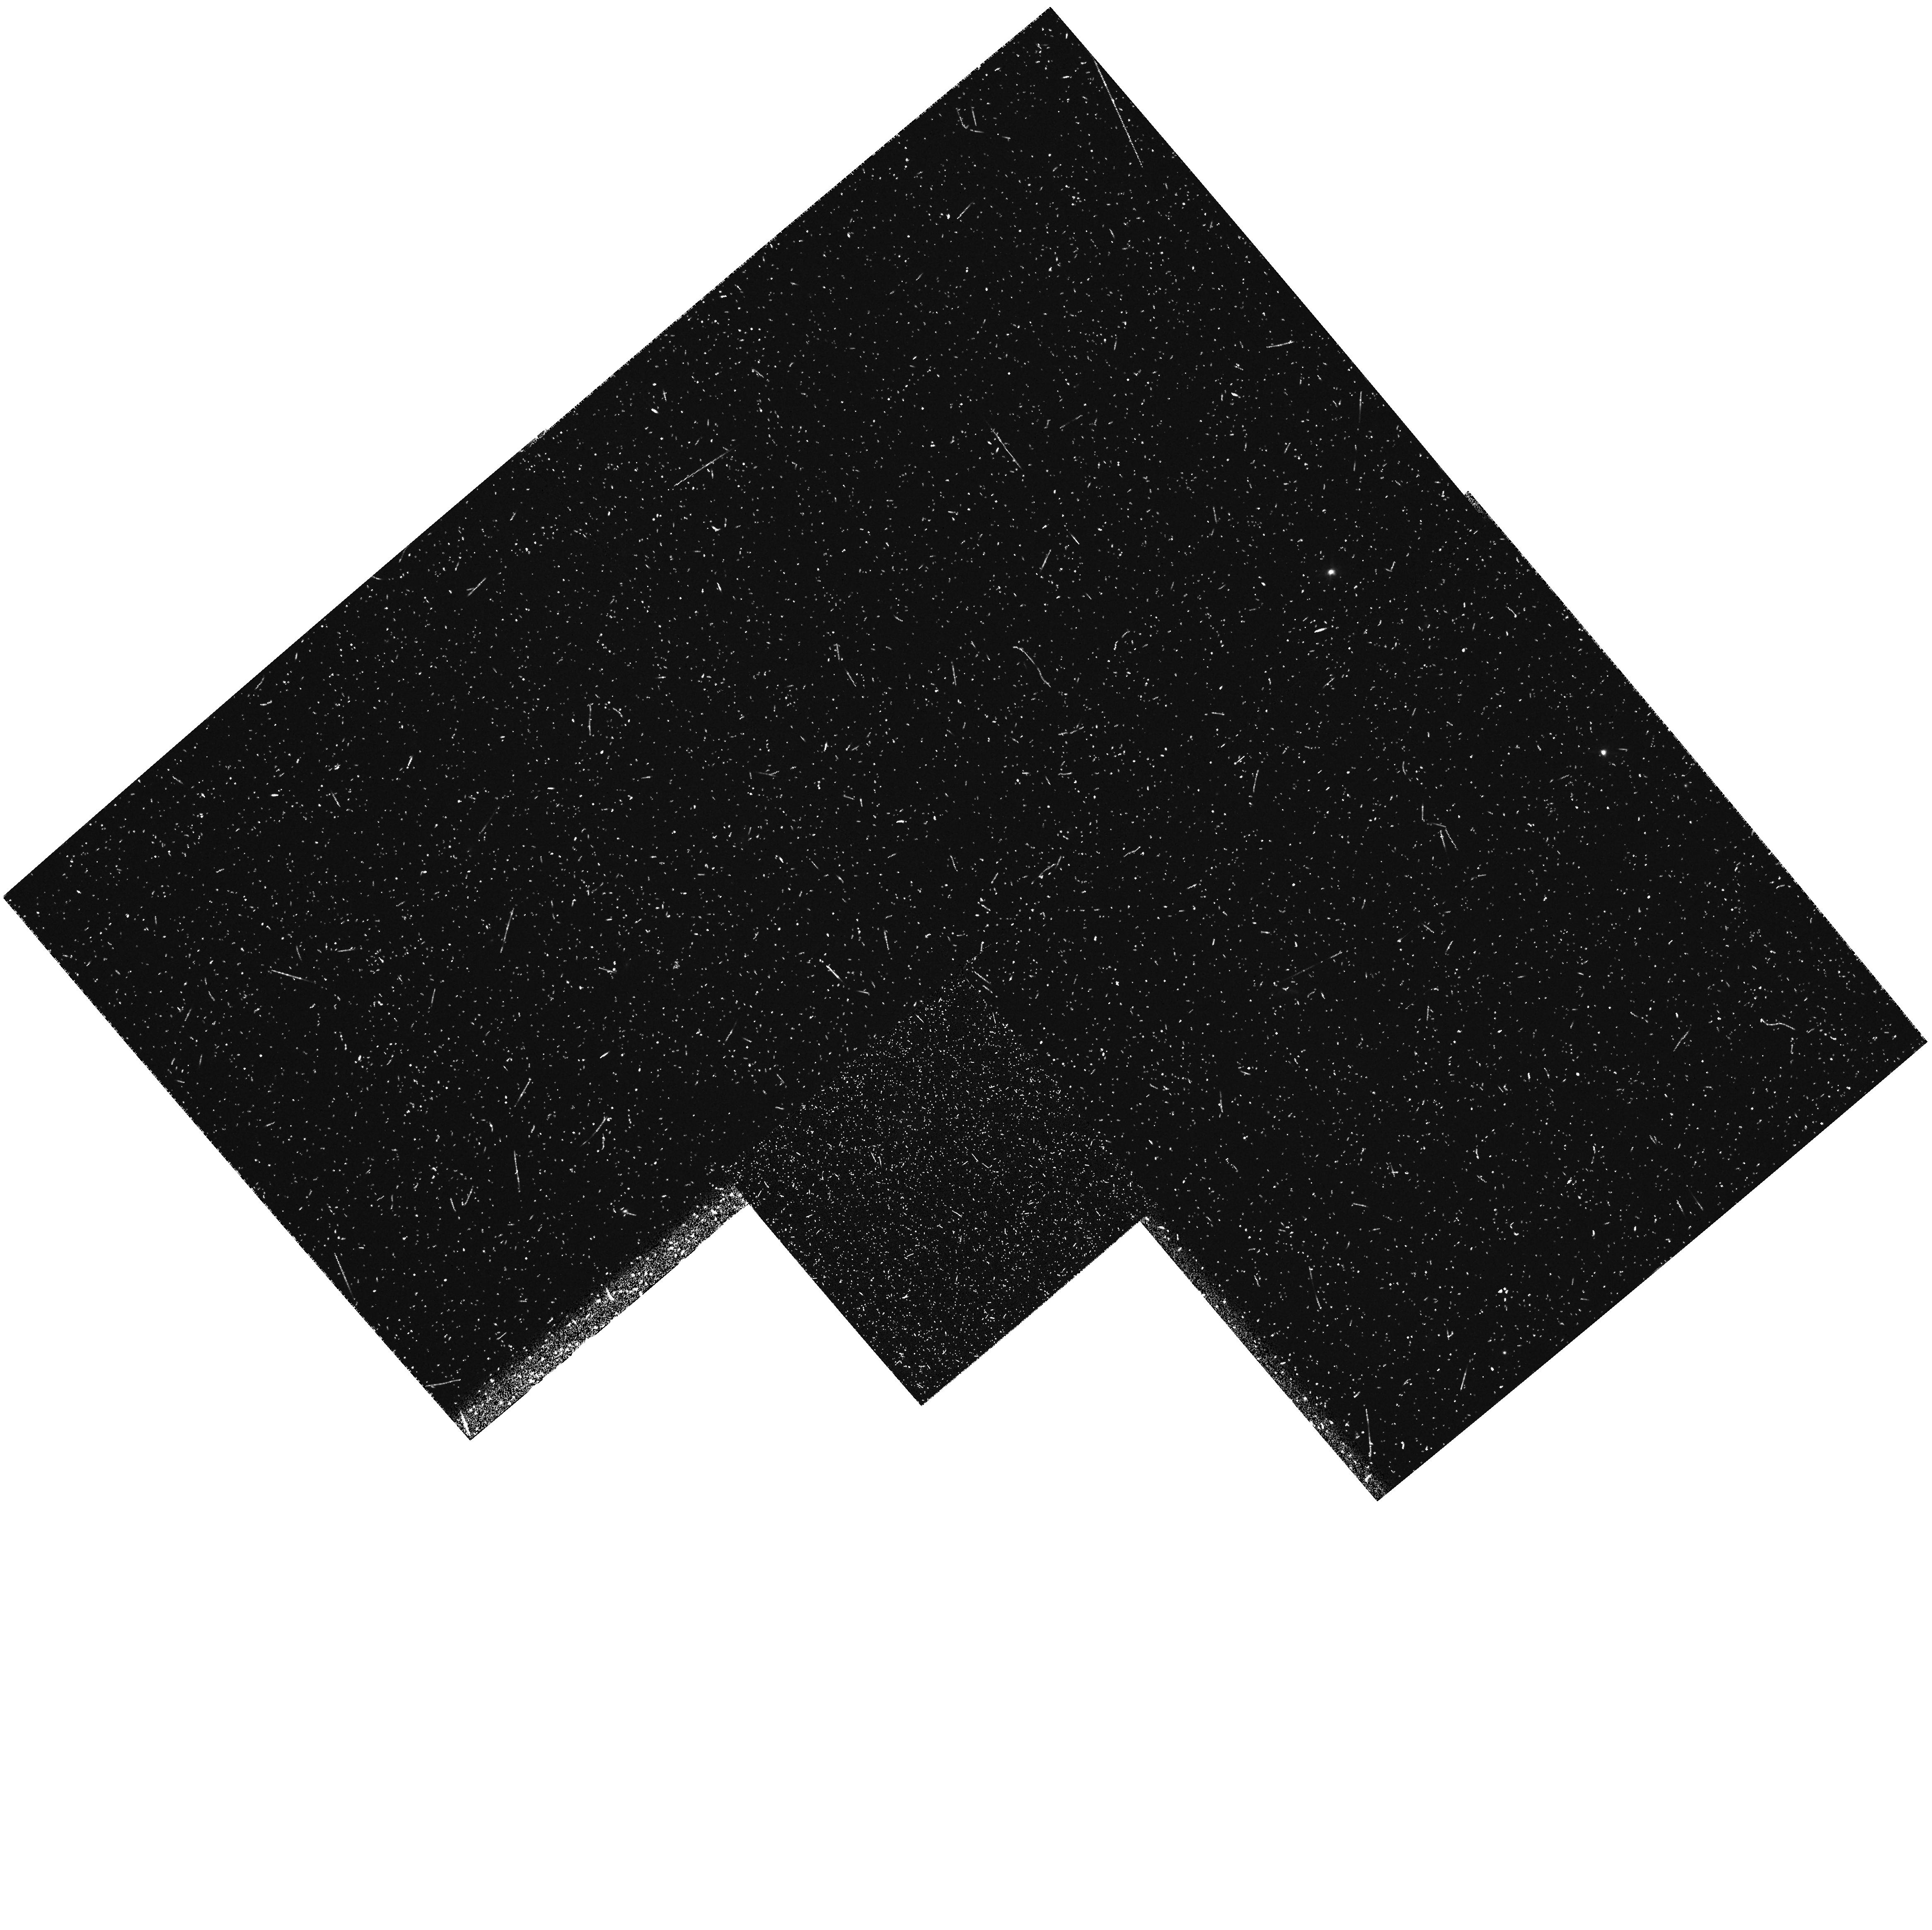
Target: 3C324. Instrument: WFPC2/PC. Filter: FR868N18. Exposure: 42 min. Observation ID: u35d0202m

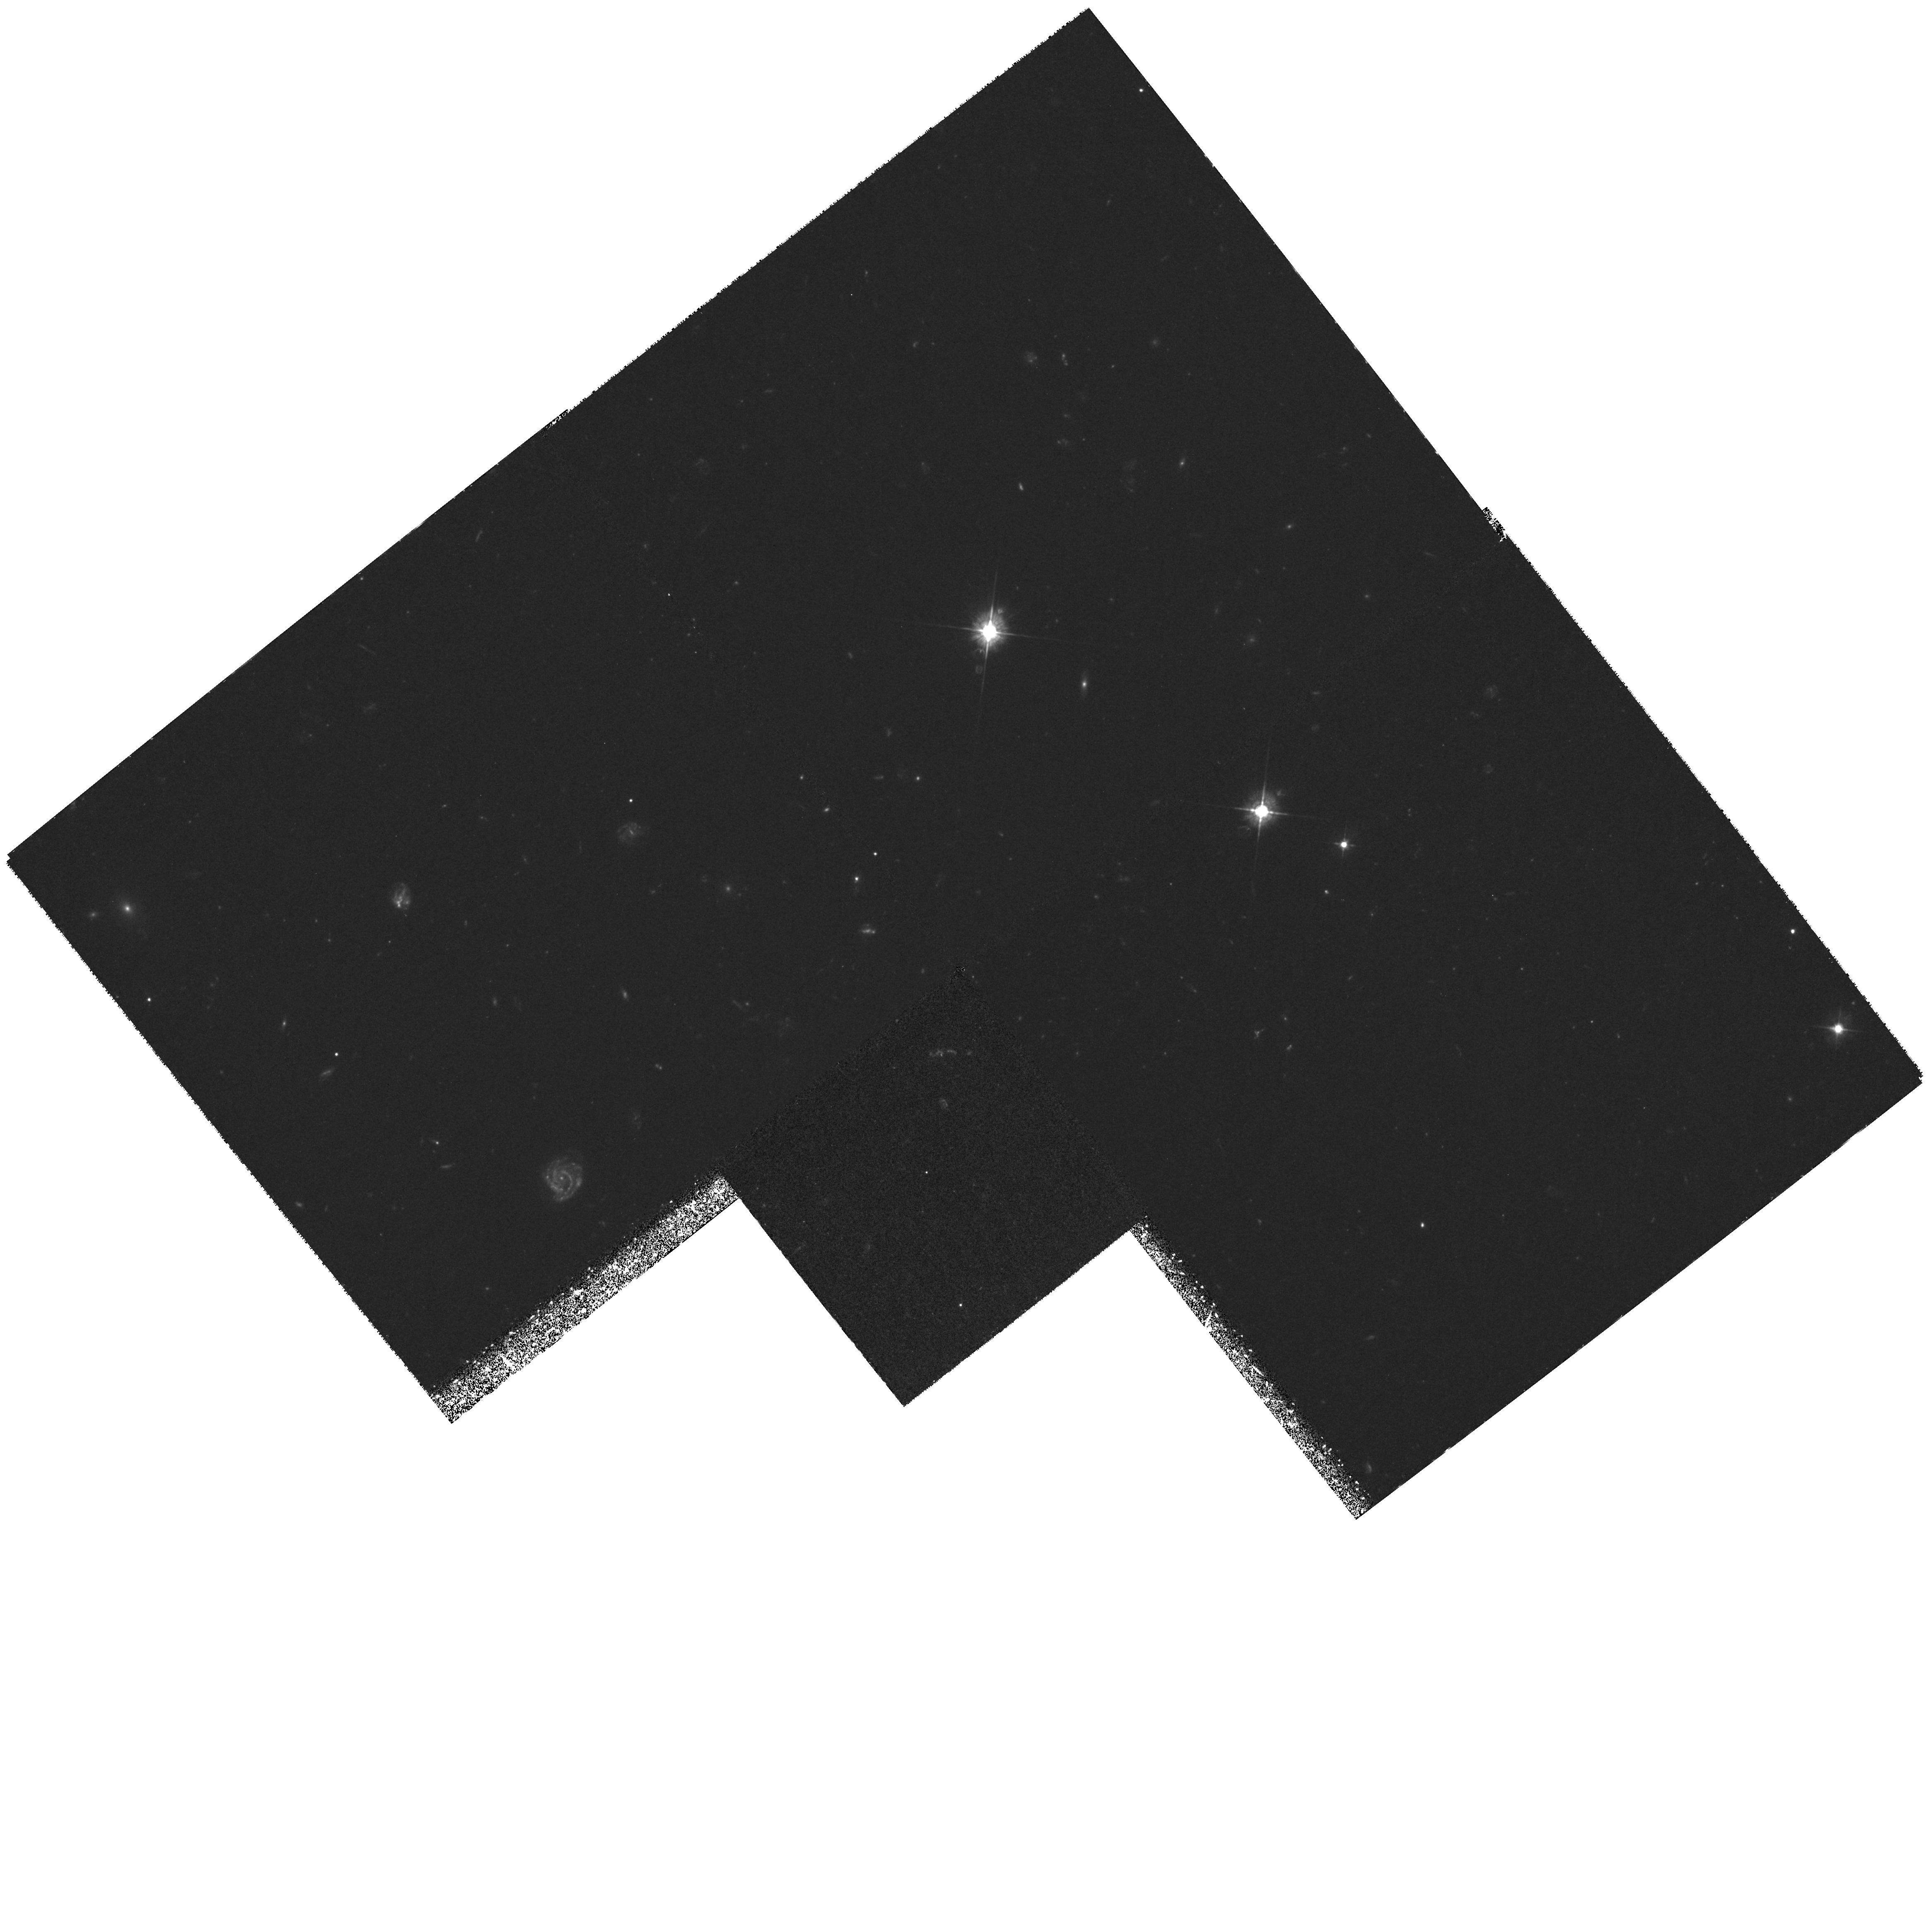
Target: 3C324. Instrument: WFPC2/PC. Filter: F450W. Exposure: 4.8 h. Observation ID: hst_6553_01_wfpc2_pc_f450w_u35d01

Dissecting 3C 324:  Anatomy of an Aligned Radio Galaxy at z = 1.206 (PI: Dickinson, Mark)

In Cycle 4, we obtained deep images of 3C324 (z=1.206), a prototypical example of the radio galaxy `alignment effect', wherein the spatial orientation of the rest-frame UV continuum emission is closely aligned with the major axis of the FRII radio source. In Cycle 5, we will obtain WFPC2 imaging polarimetry of 3C324 to map out the distribution of the scattering regions. In this Cycle, we propose to obtain WFPC2 emission line imaging, FOS emission line spectroscopy and WFPC2 UV continuum imaging of 3C324 in order to complete our detailed study of this object, and to finally understand the origin of its spectacular, aligned morphology. This target qualifies for such a detailed investigation because of existing deep HST imaging and Keck spectroscopy; the high resolution imaging capability and access to the vacuum ultraviolet provided by HST will allow us to obtain the data required to determine the physical properties of the continuum and emission line emitting regions and the physical mechanism responsible for the alignment effect.